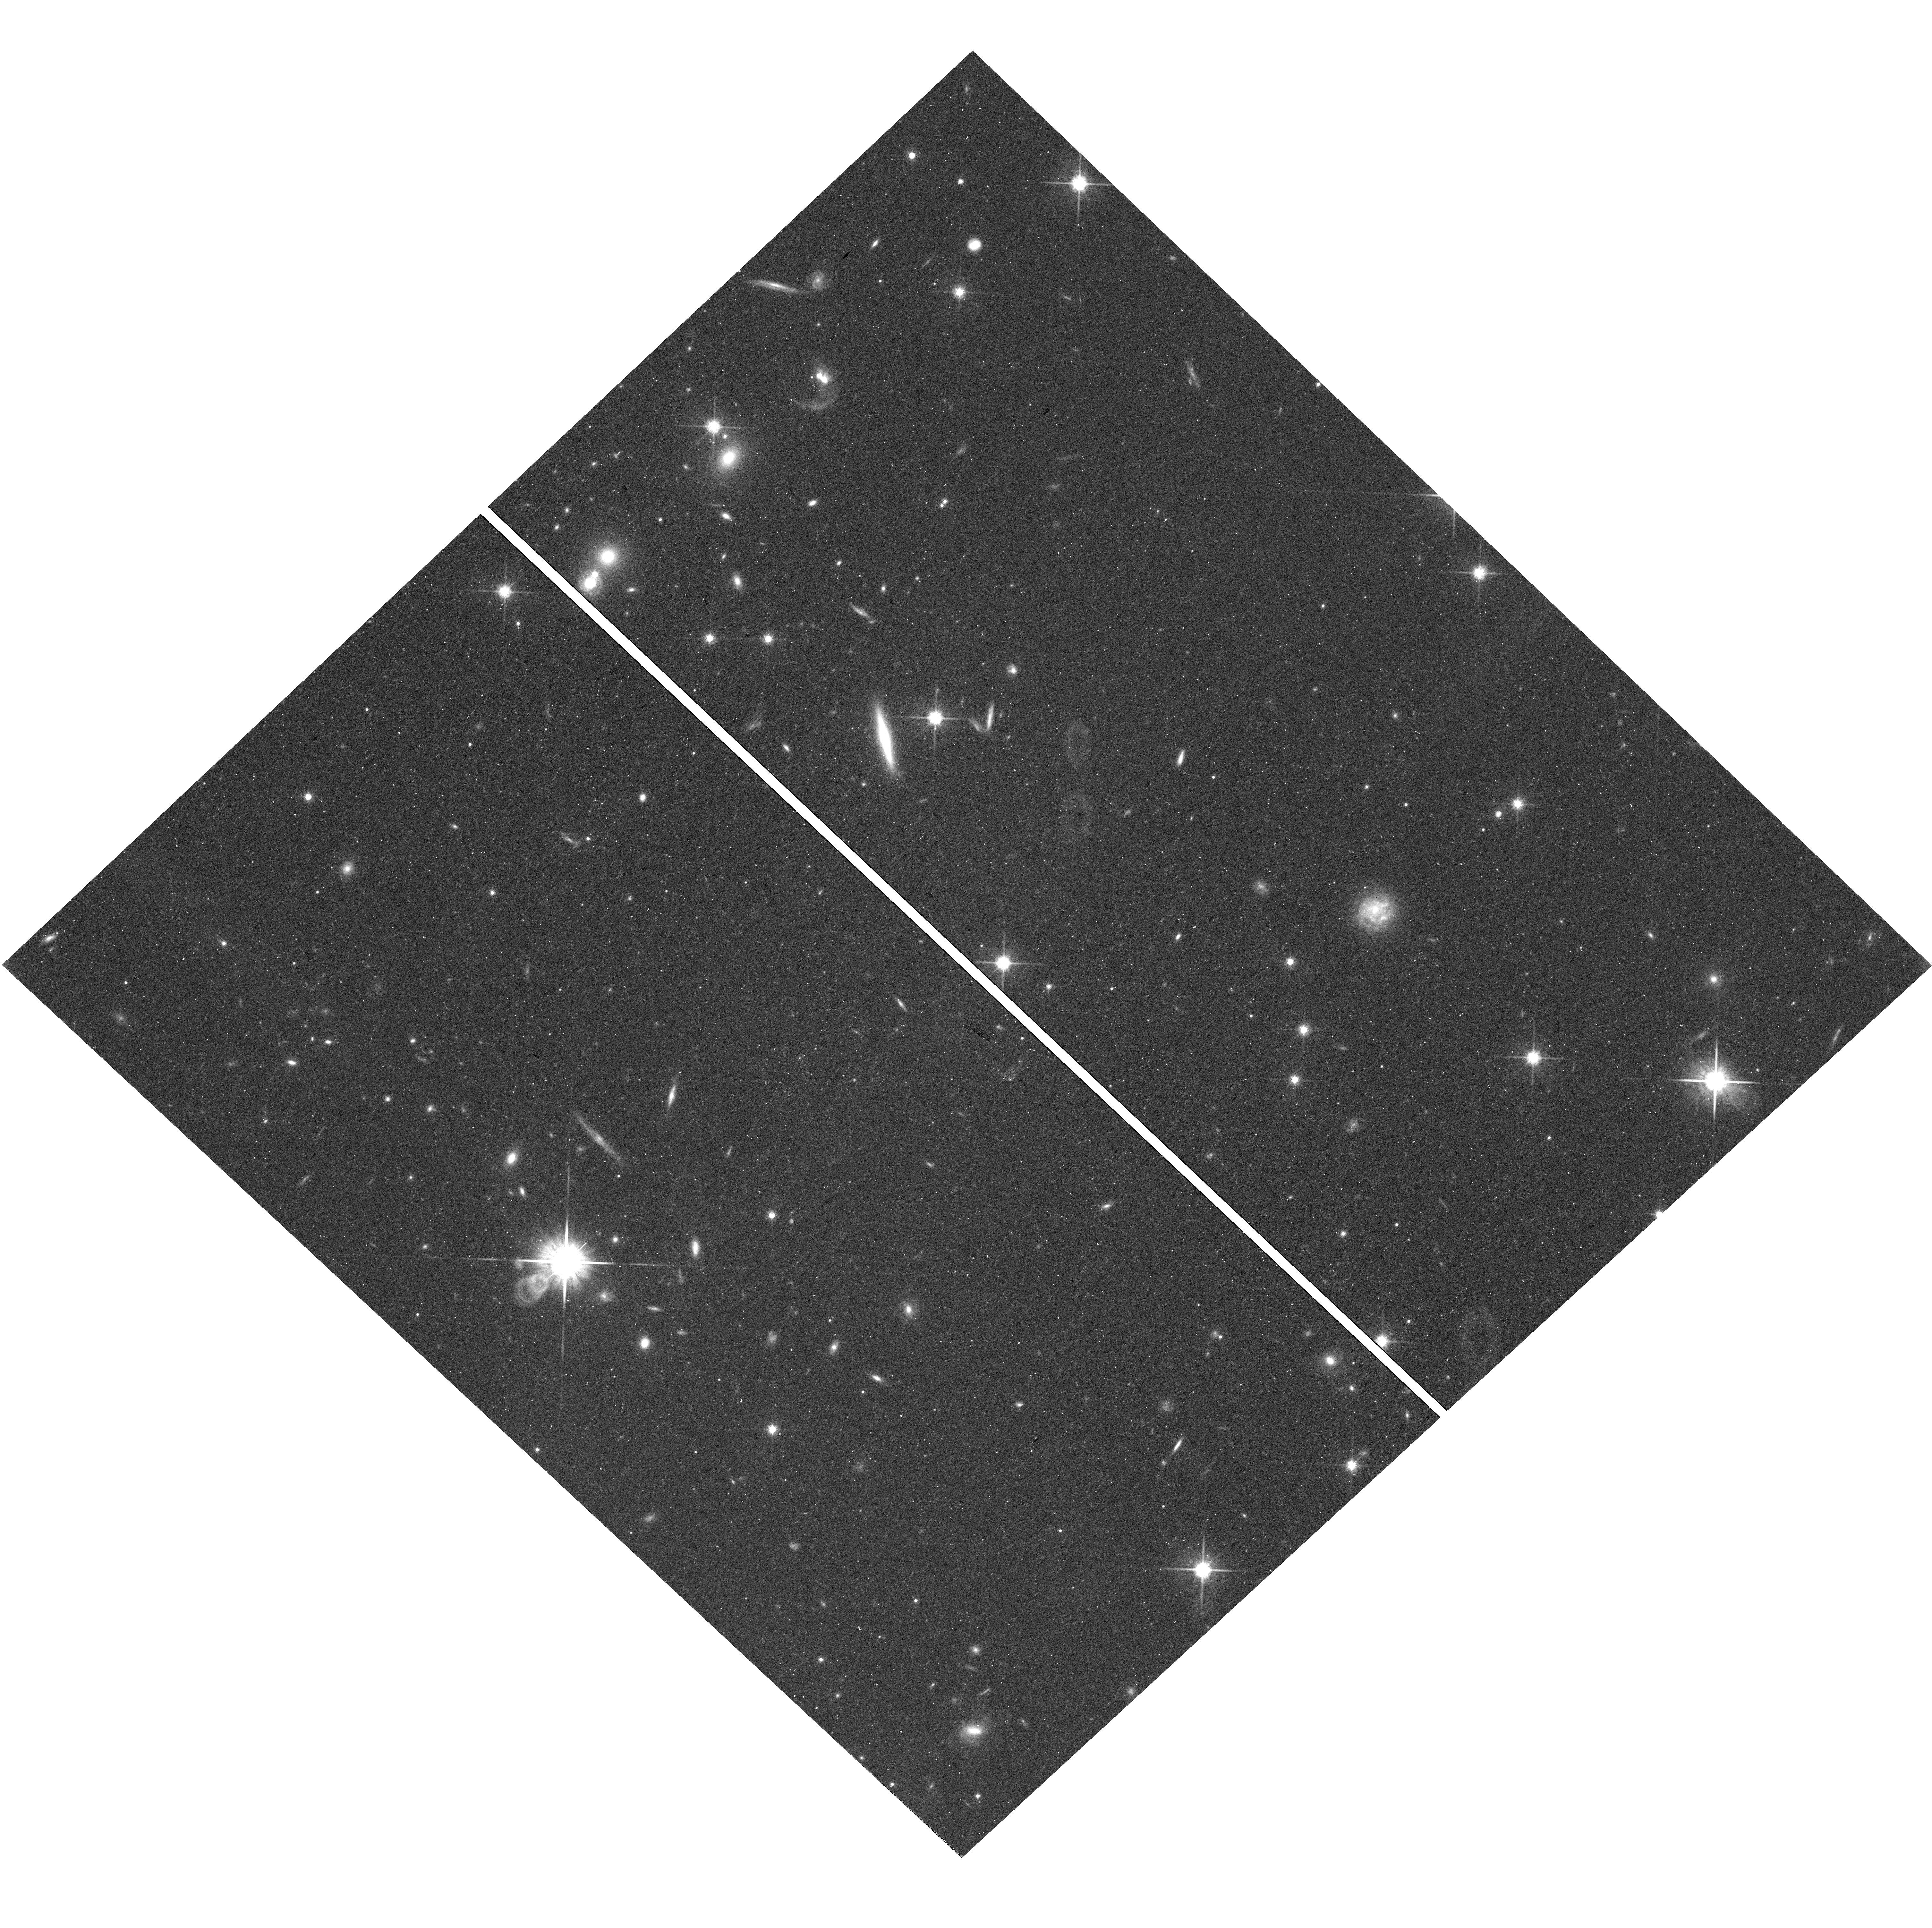
Target: field at RA 4.853°, Dec 42.701°
Instrument: WFC3/UVIS
Filter: F814W
Exposure: 37 min
Observation ID: hst_16730_50_wfc3_uvis_f814w_ieq450

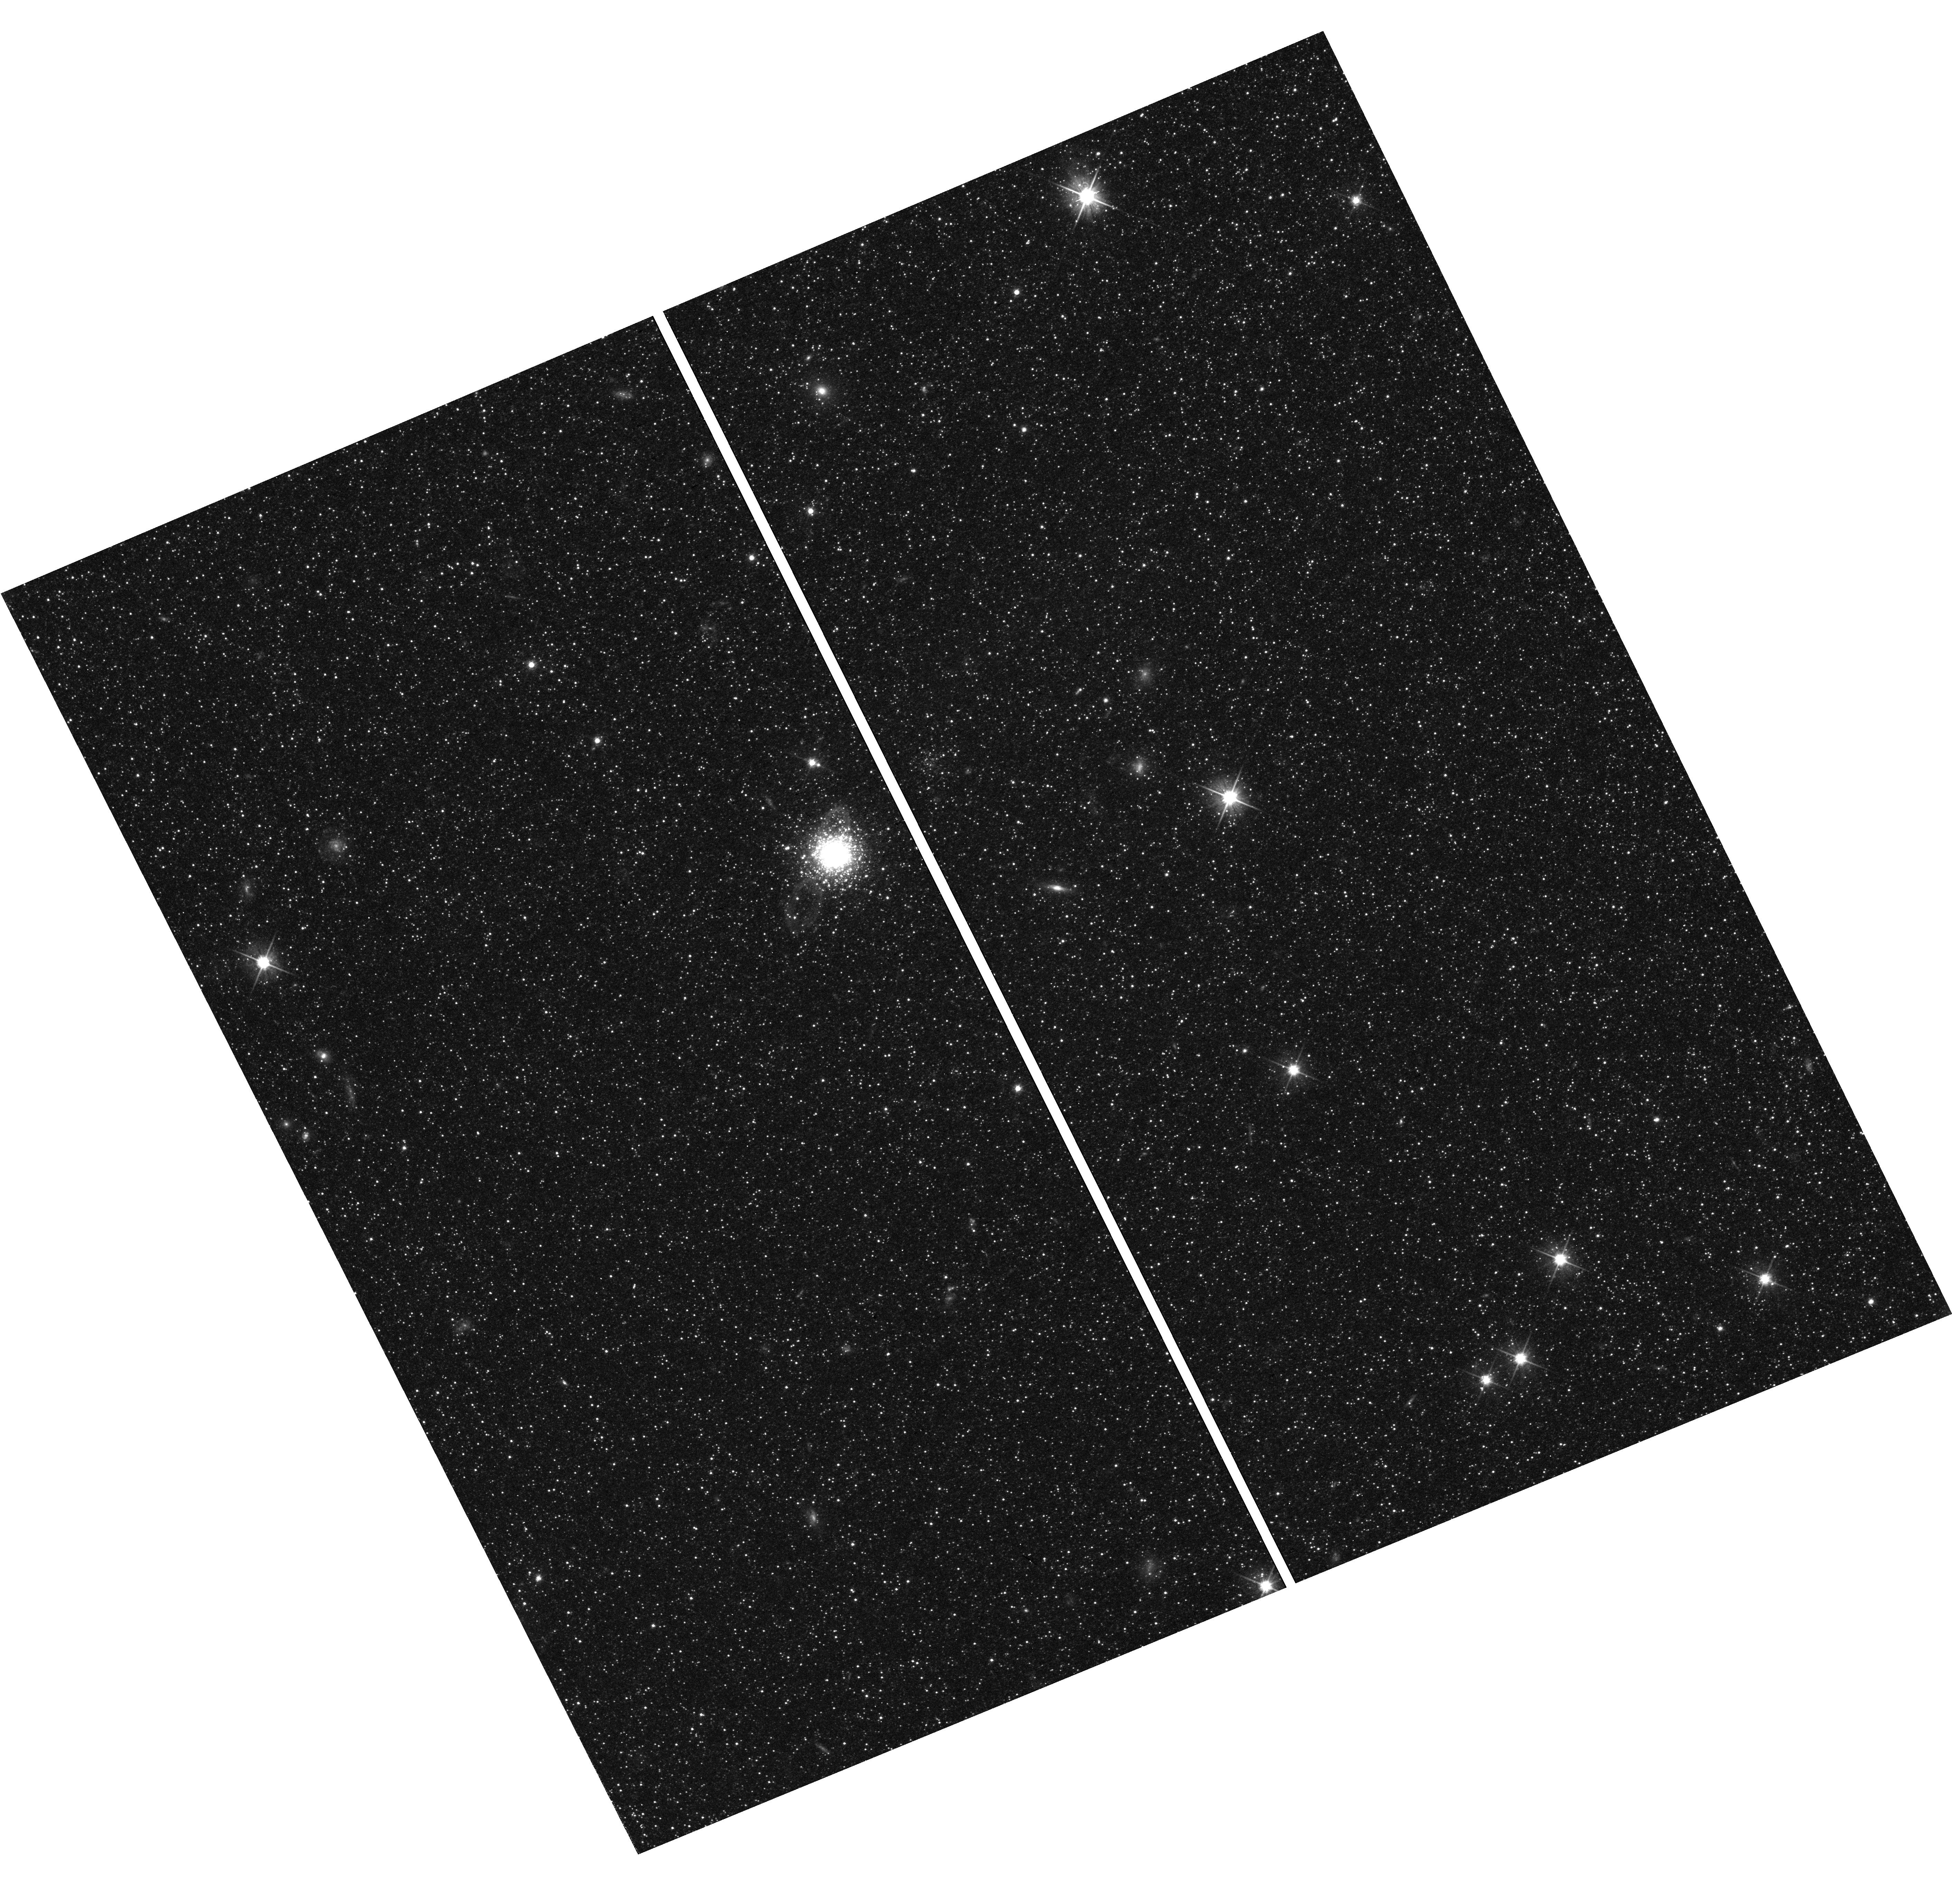
Target: field at RA 10.616°, Dec 40.410°
Instrument: WFC3/UVIS
Filter: F606W
Exposure: 37 min
Observation ID: hst_16730_20_wfc3_uvis_f606w_ieq420

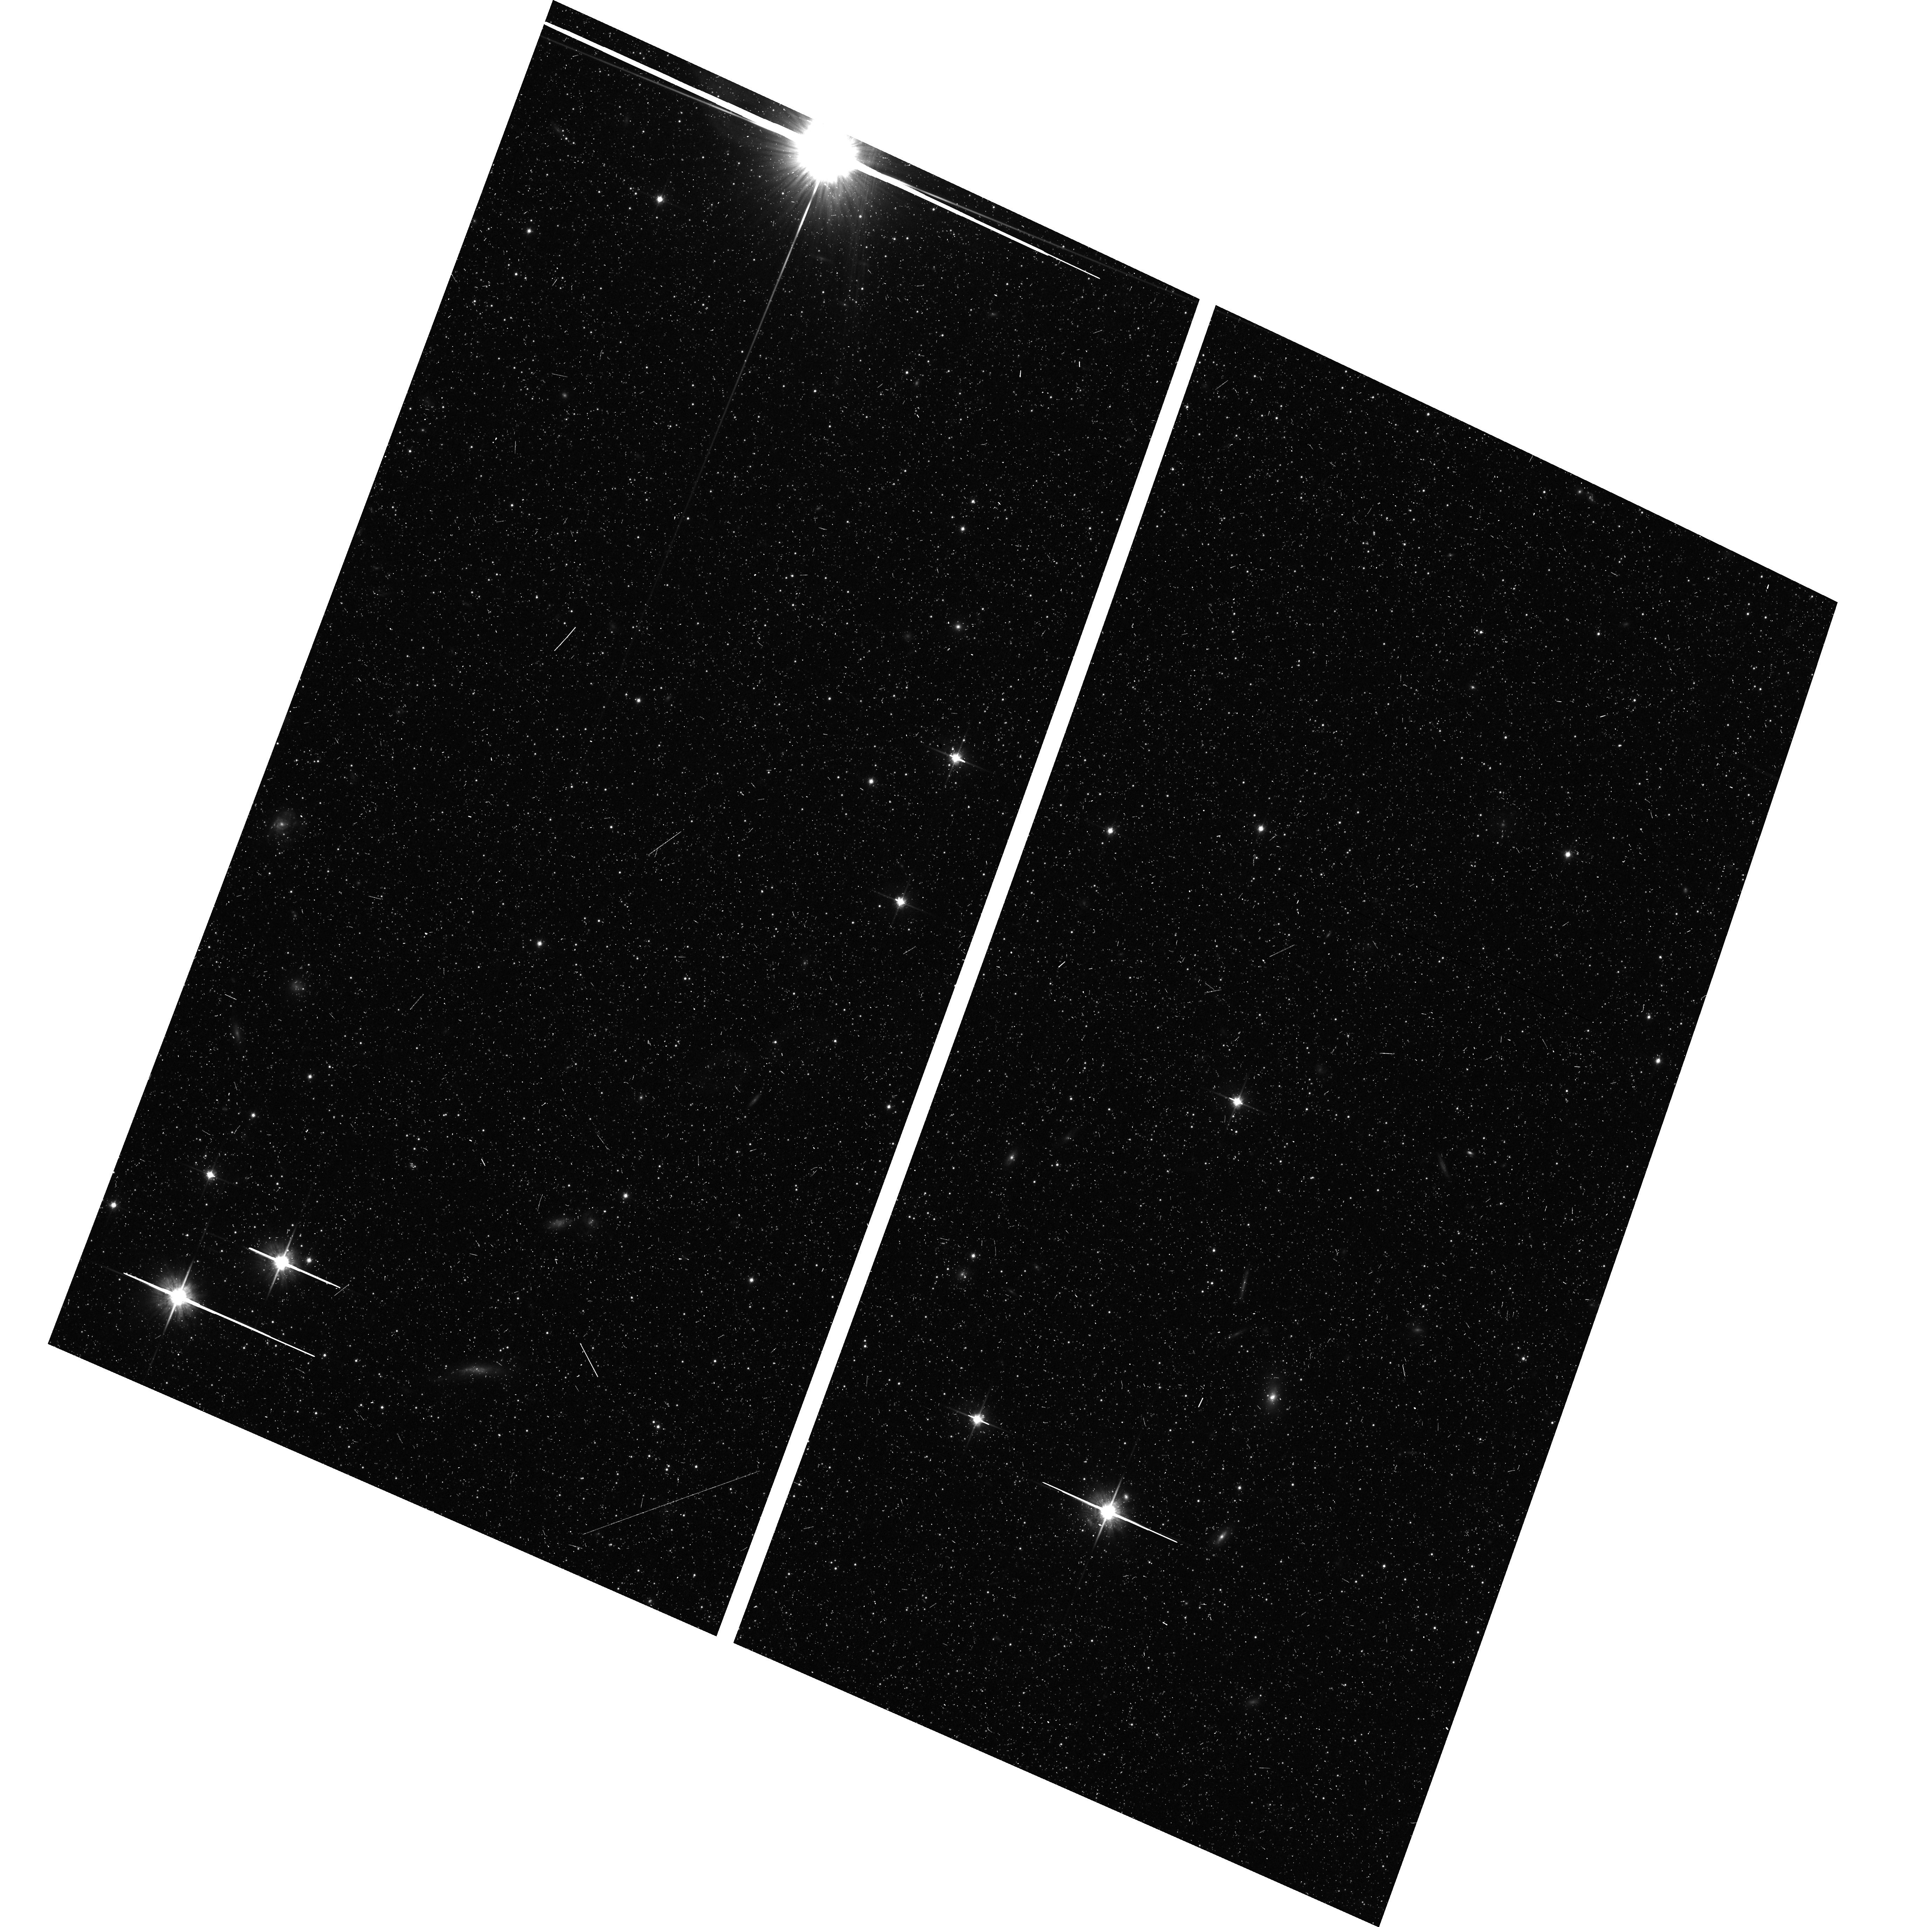
Target: field at RA 10.734°, Dec 40.368°
Instrument: ACS/WFC
Filter: F814W
Exposure: 17 min
Observation ID: hst_16730_26_acs_wfc_f814w_jeq426

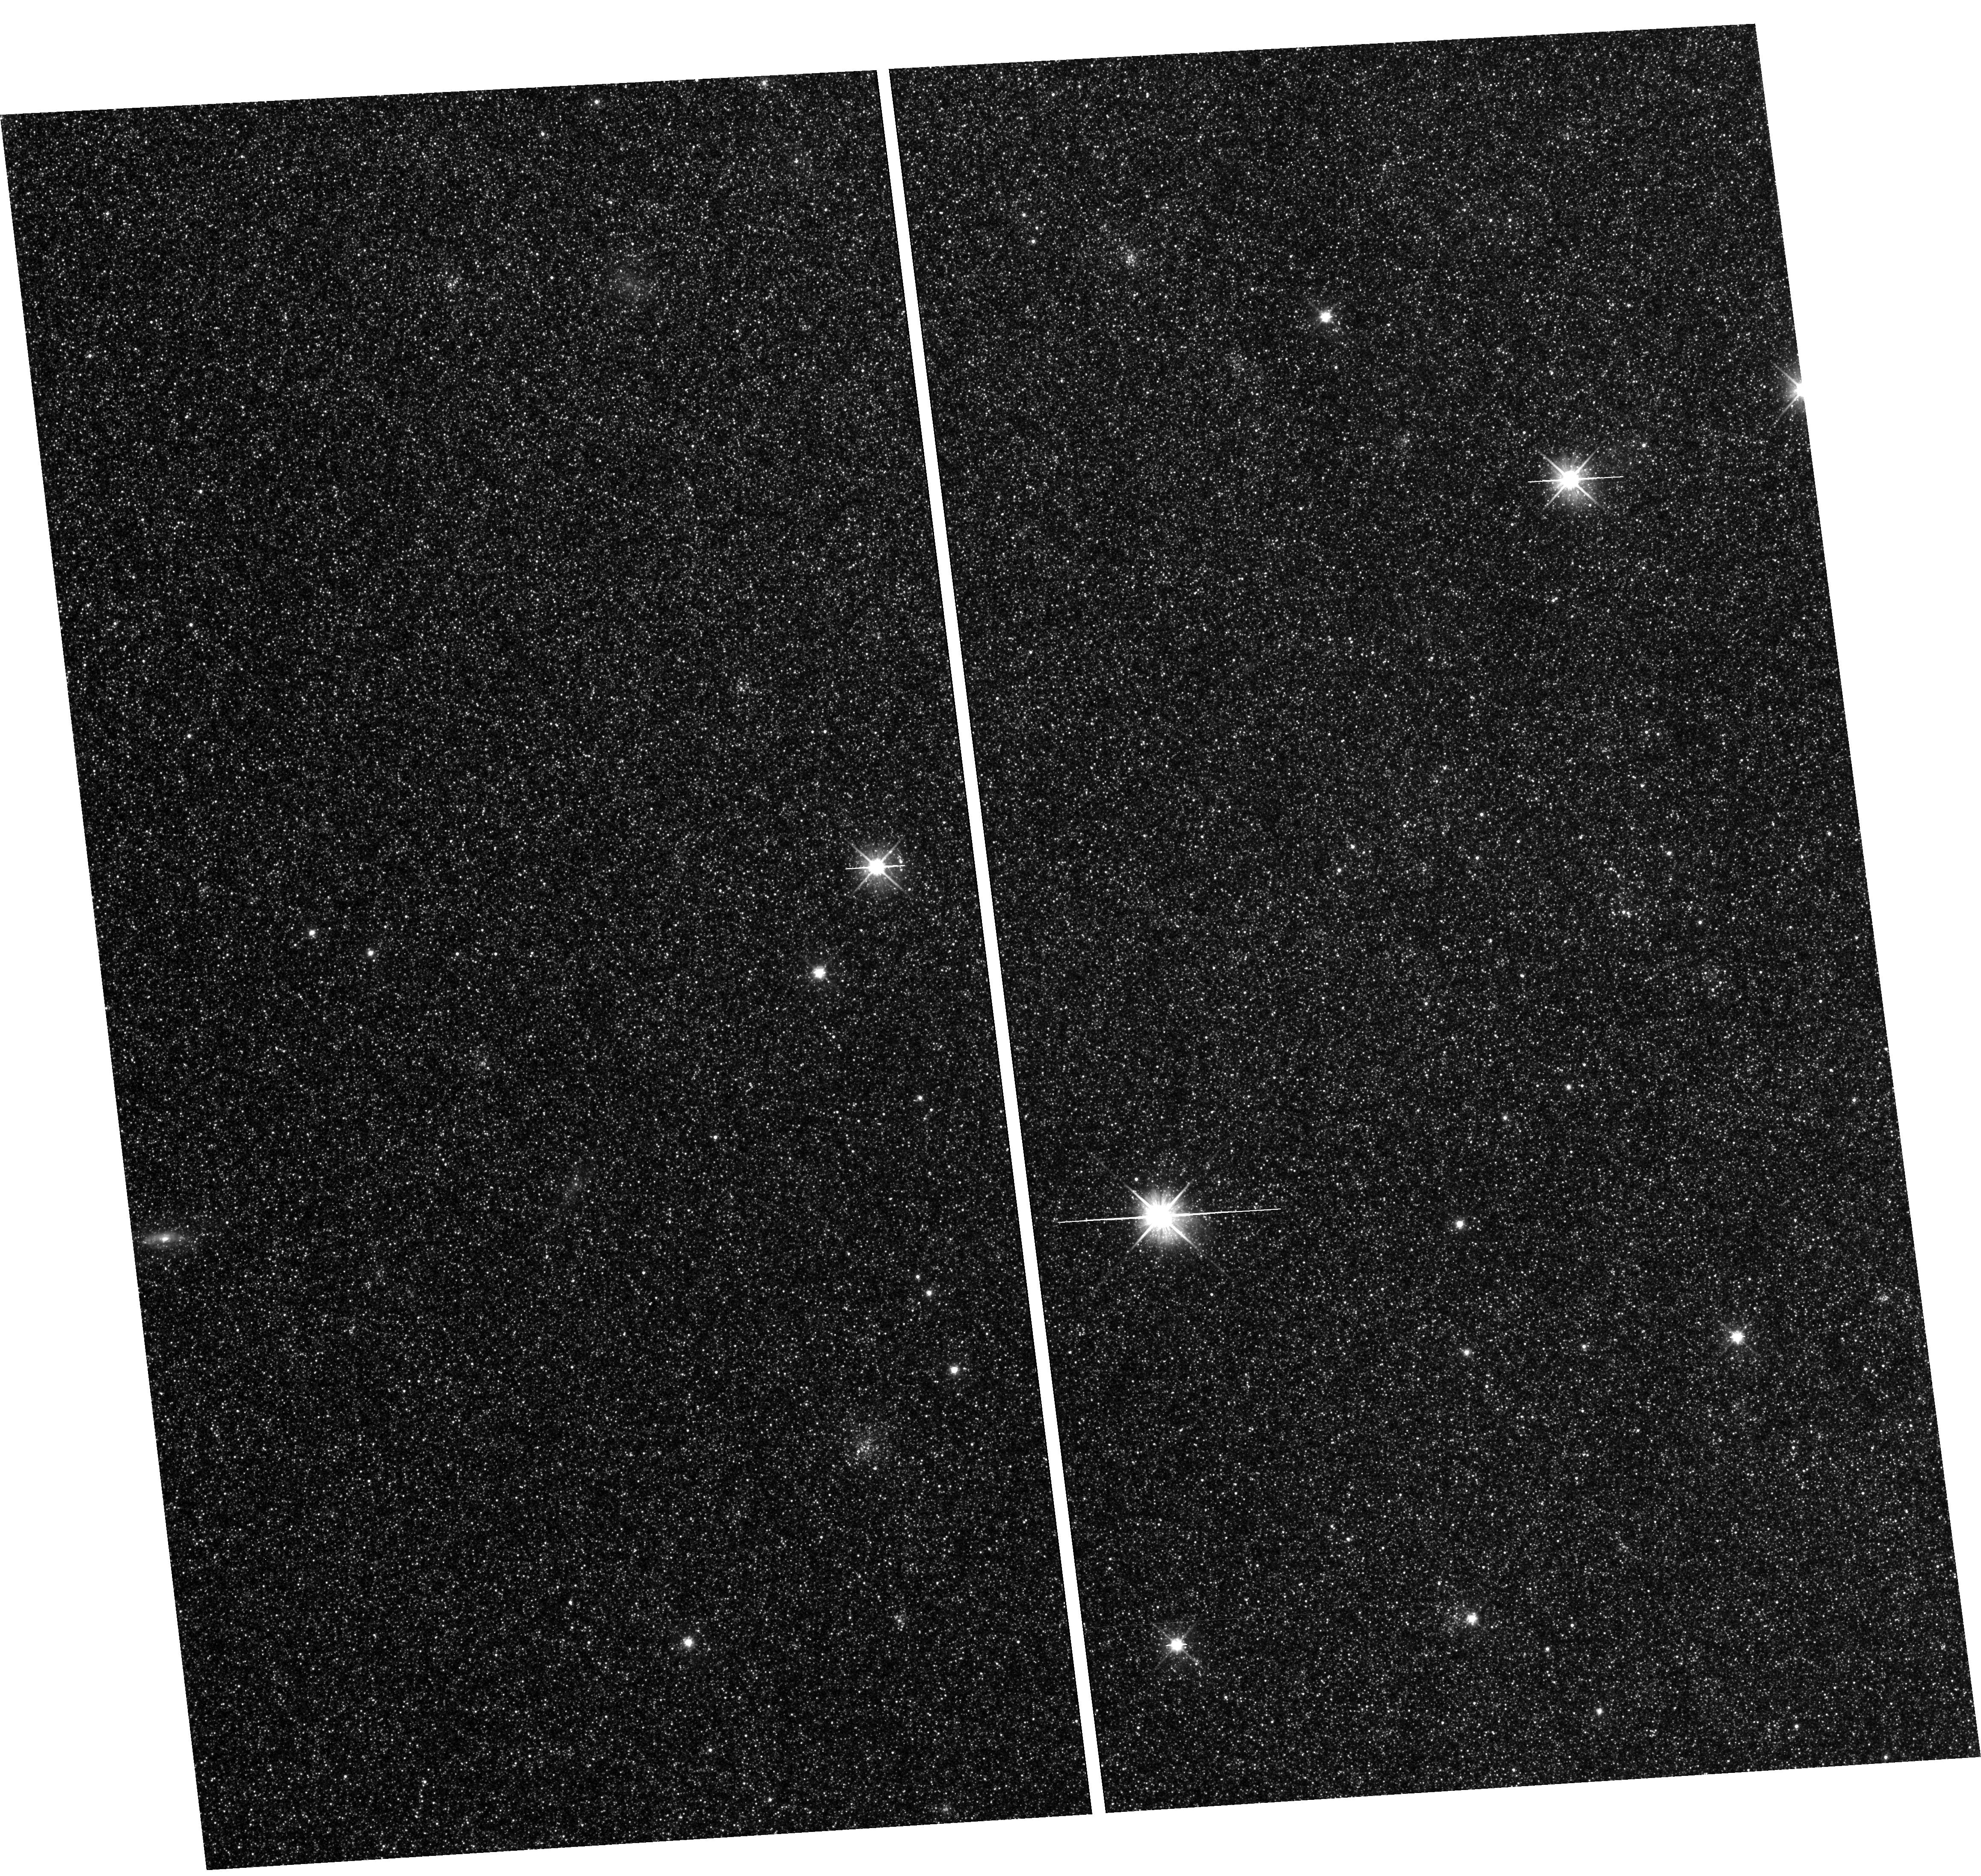
Target: field at RA 11.300°, Dec 41.539°
Instrument: WFC3/UVIS
Filter: F606W
Exposure: 36 min
Observation ID: hst_16730_04_wfc3_uvis_f606w_ieq404

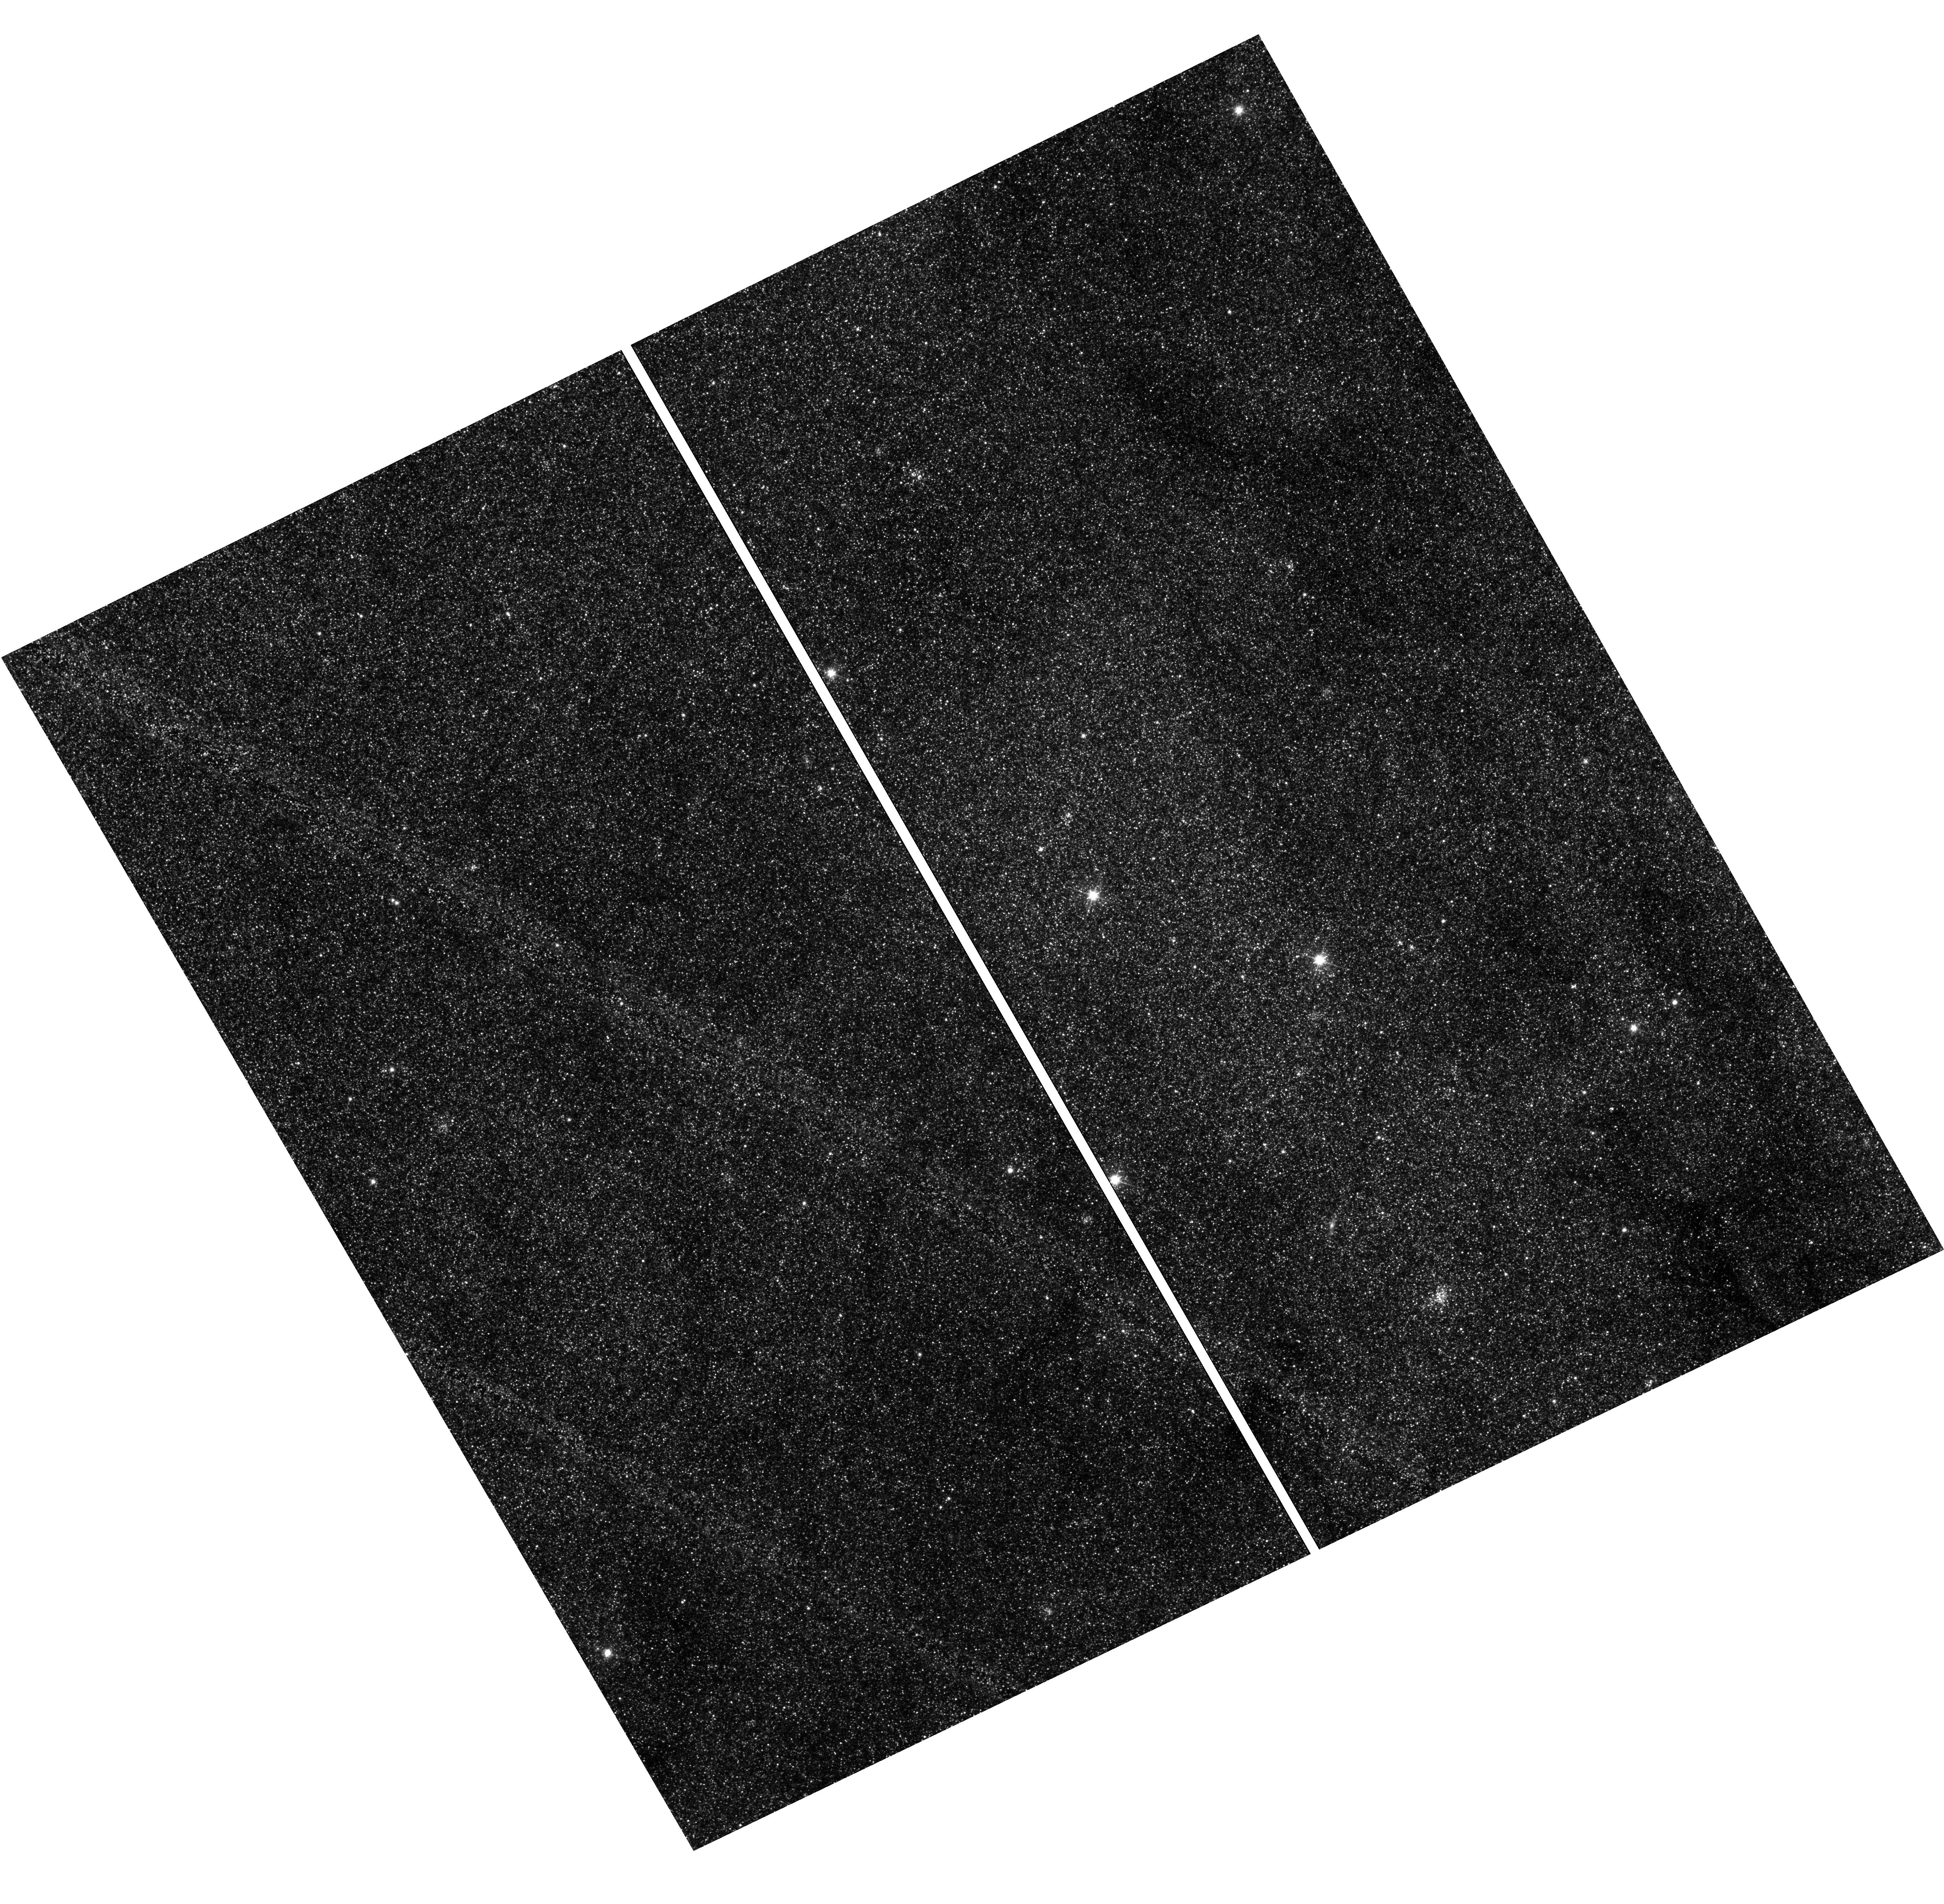
Target: field at RA 10.179°, Dec 40.823°
Instrument: WFC3/UVIS
Filter: F606W
Exposure: 37 min
Observation ID: hst_16730_01_wfc3_uvis_f606w_ieq401

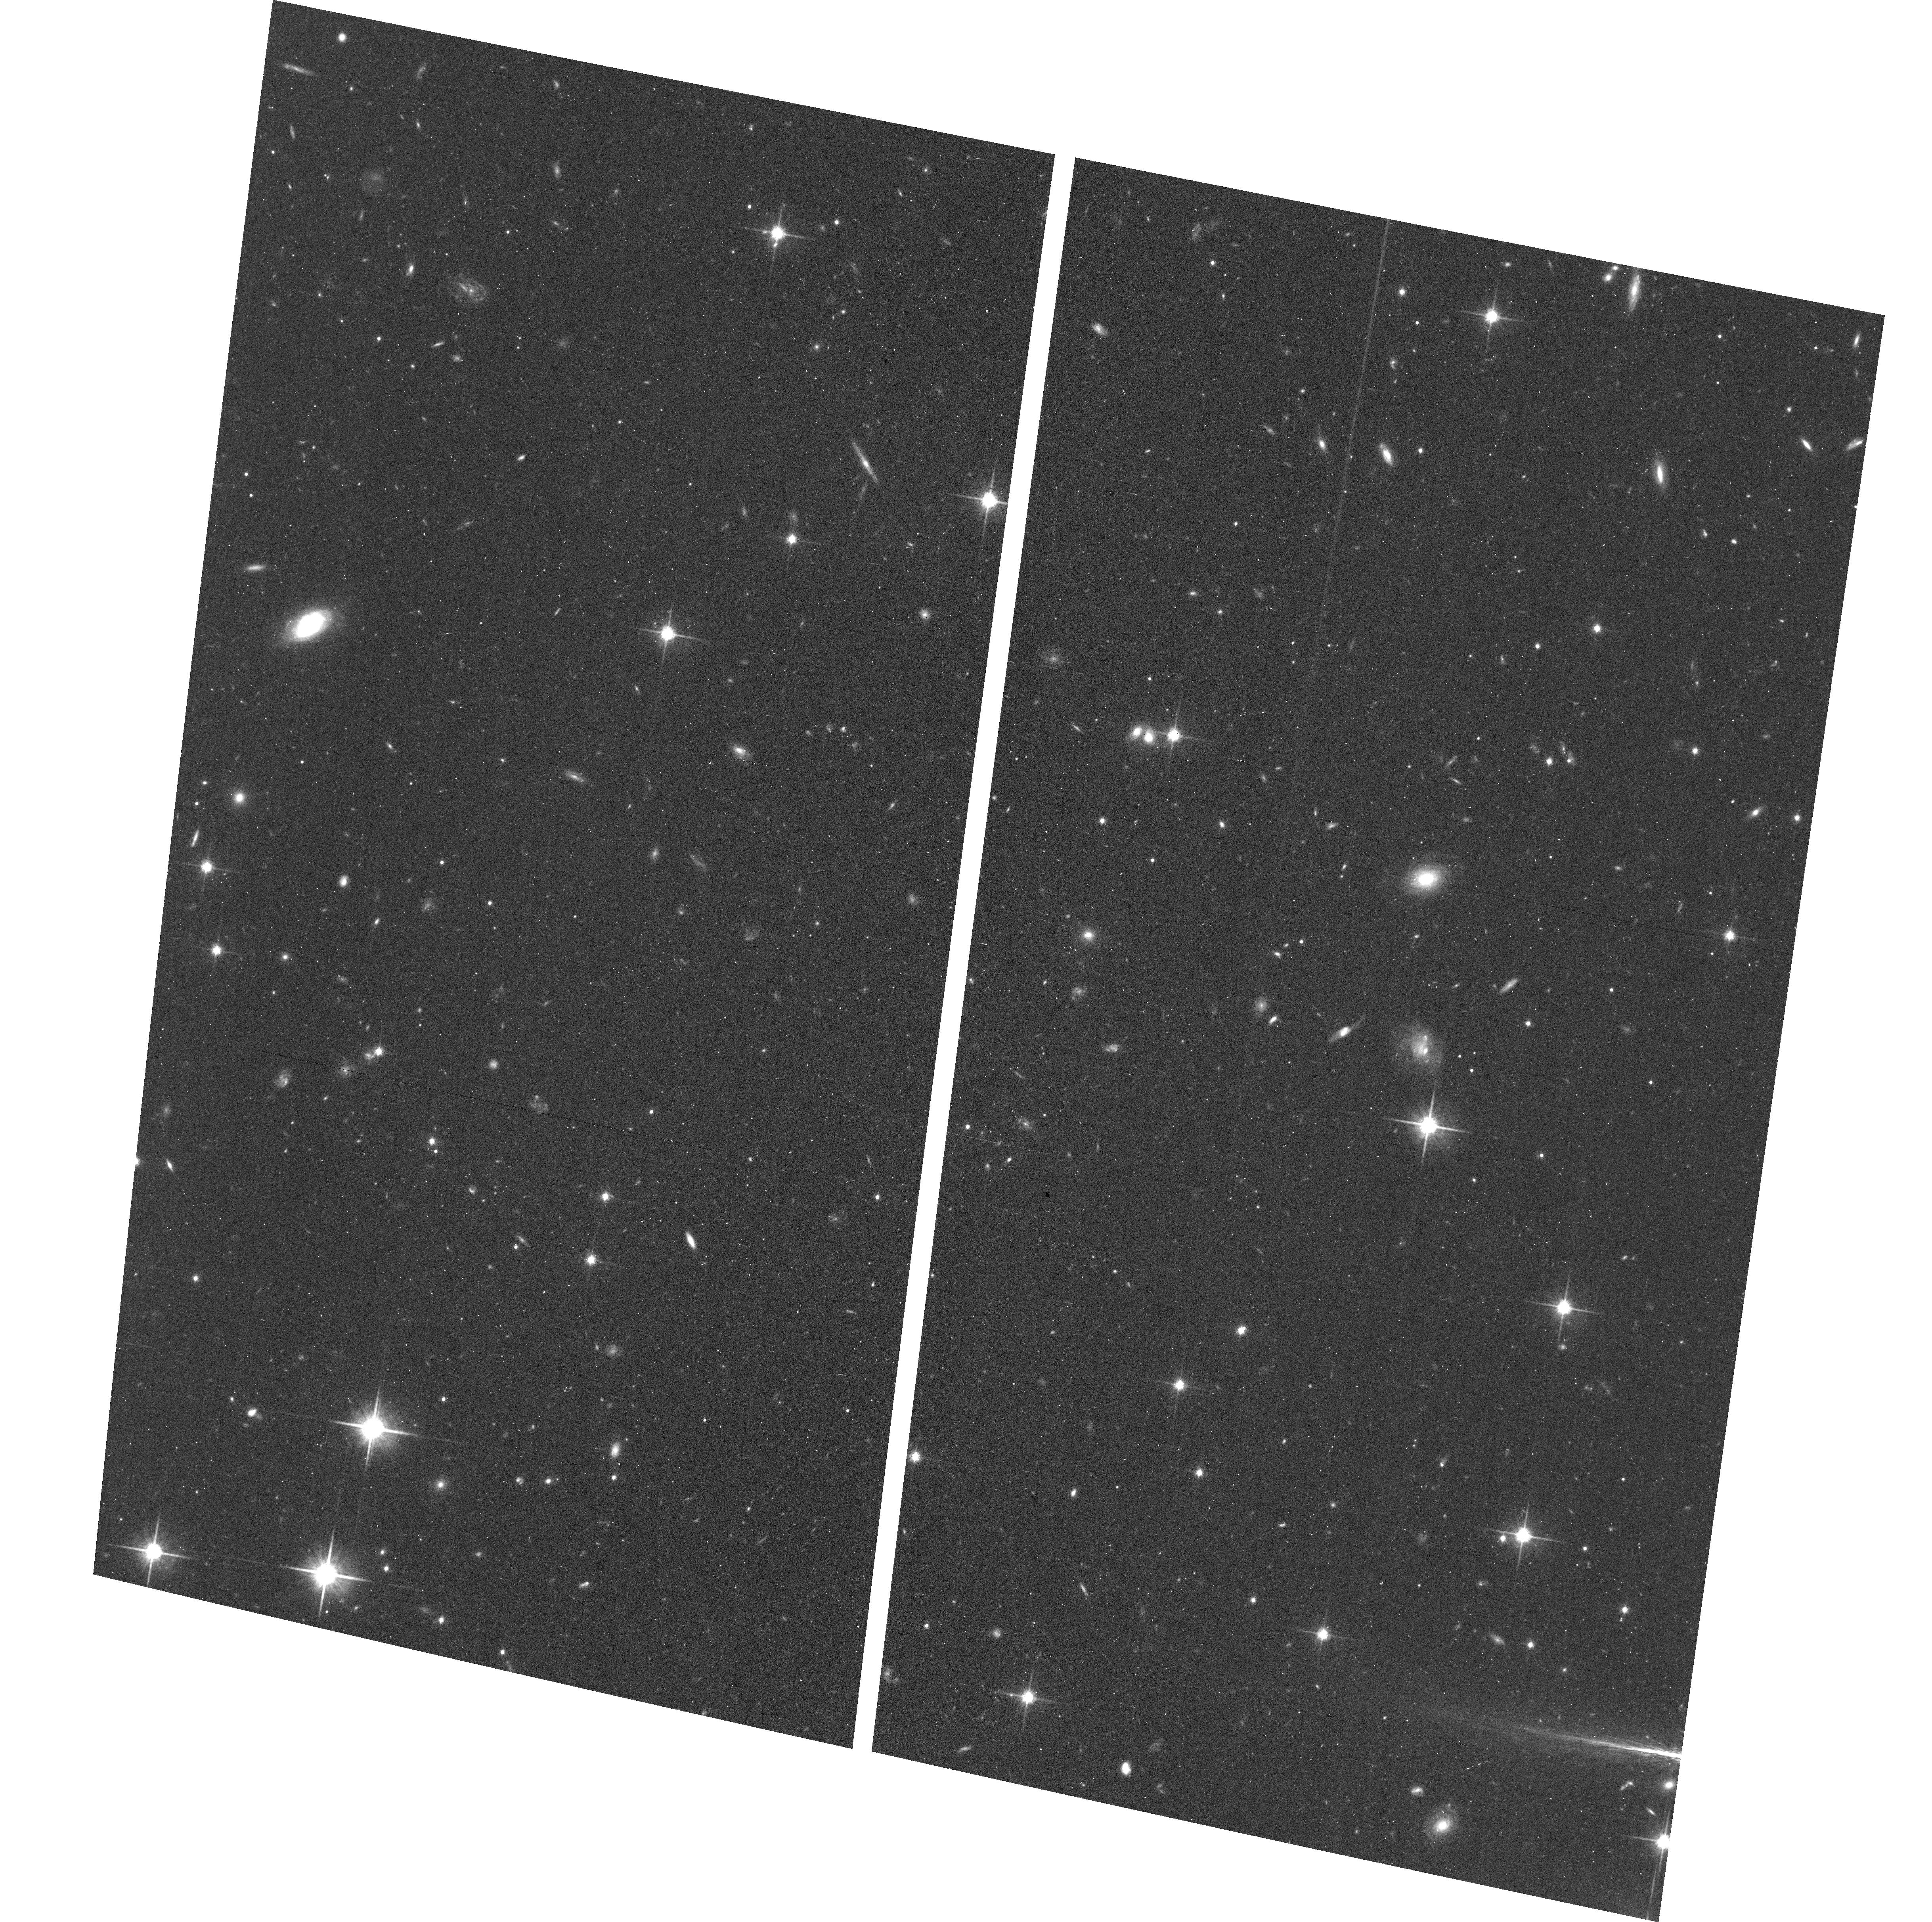
Target: field at RA 17.647°, Dec 39.238°
Instrument: ACS/WFC
Filter: F814W
Exposure: 34 min
Observation ID: hst_16730_60_acs_wfc_f814w_jeq460

Connecting the Smoke to the Fire: Mapping Andromedas Inner Circumgalactic Medium (PI: Lehner, Nicolas)

The circumgalactic medium (CGM) mediates a galaxy's accretion and feedback and may hold most of the metals it has ever produced. These findings derive from aggregating over ensembles of halos observed one galaxy at a time, and so they are limited in their ability to capture the rich density, temperature, and kinematic structure that simulations predict. Because its halo spans 30 degrees on the sky, Andromeda (M31) provides a unique opportunity to map the CGM of a single L* galaxy with dozens of sightlines and to relate the gas mass, metallicity, and kinematics to its detailed stellar populations resolved by complementary surveys. We propose to map the inner M31 CGM within 0.25 Rvir using 11 new QSOs and 2 M31 O stars, a region too sparsely sampled to characterize the most complex and influential region for galaxy evolution. When combined with existing M31 samples at larger radii, this unique program will enable compelling science goals: 1) to map ongoing accretion and feedback at the disk/halo interface, 2) to fully characterize the CGM from the disk to 2 Rvir, 3) to complete the CGM metals census that constrains outflows from the disk, and 4) to test feedback predictions from the latest zoom-in simulations of galaxy formation. Our program will also trace M31's assembly history with deep parallel images of its stellar halo. This program will yield valuable new maps of the disk-halo connection, where CGM becomes ISM, in the only galaxy for which the effects of gas flows - such as chemical enrichment by specific feedback events - can be measured at this level of detail. Our study of M31 will be the most complete picture of a galaxy's baryon cycle for the foreseeable future.